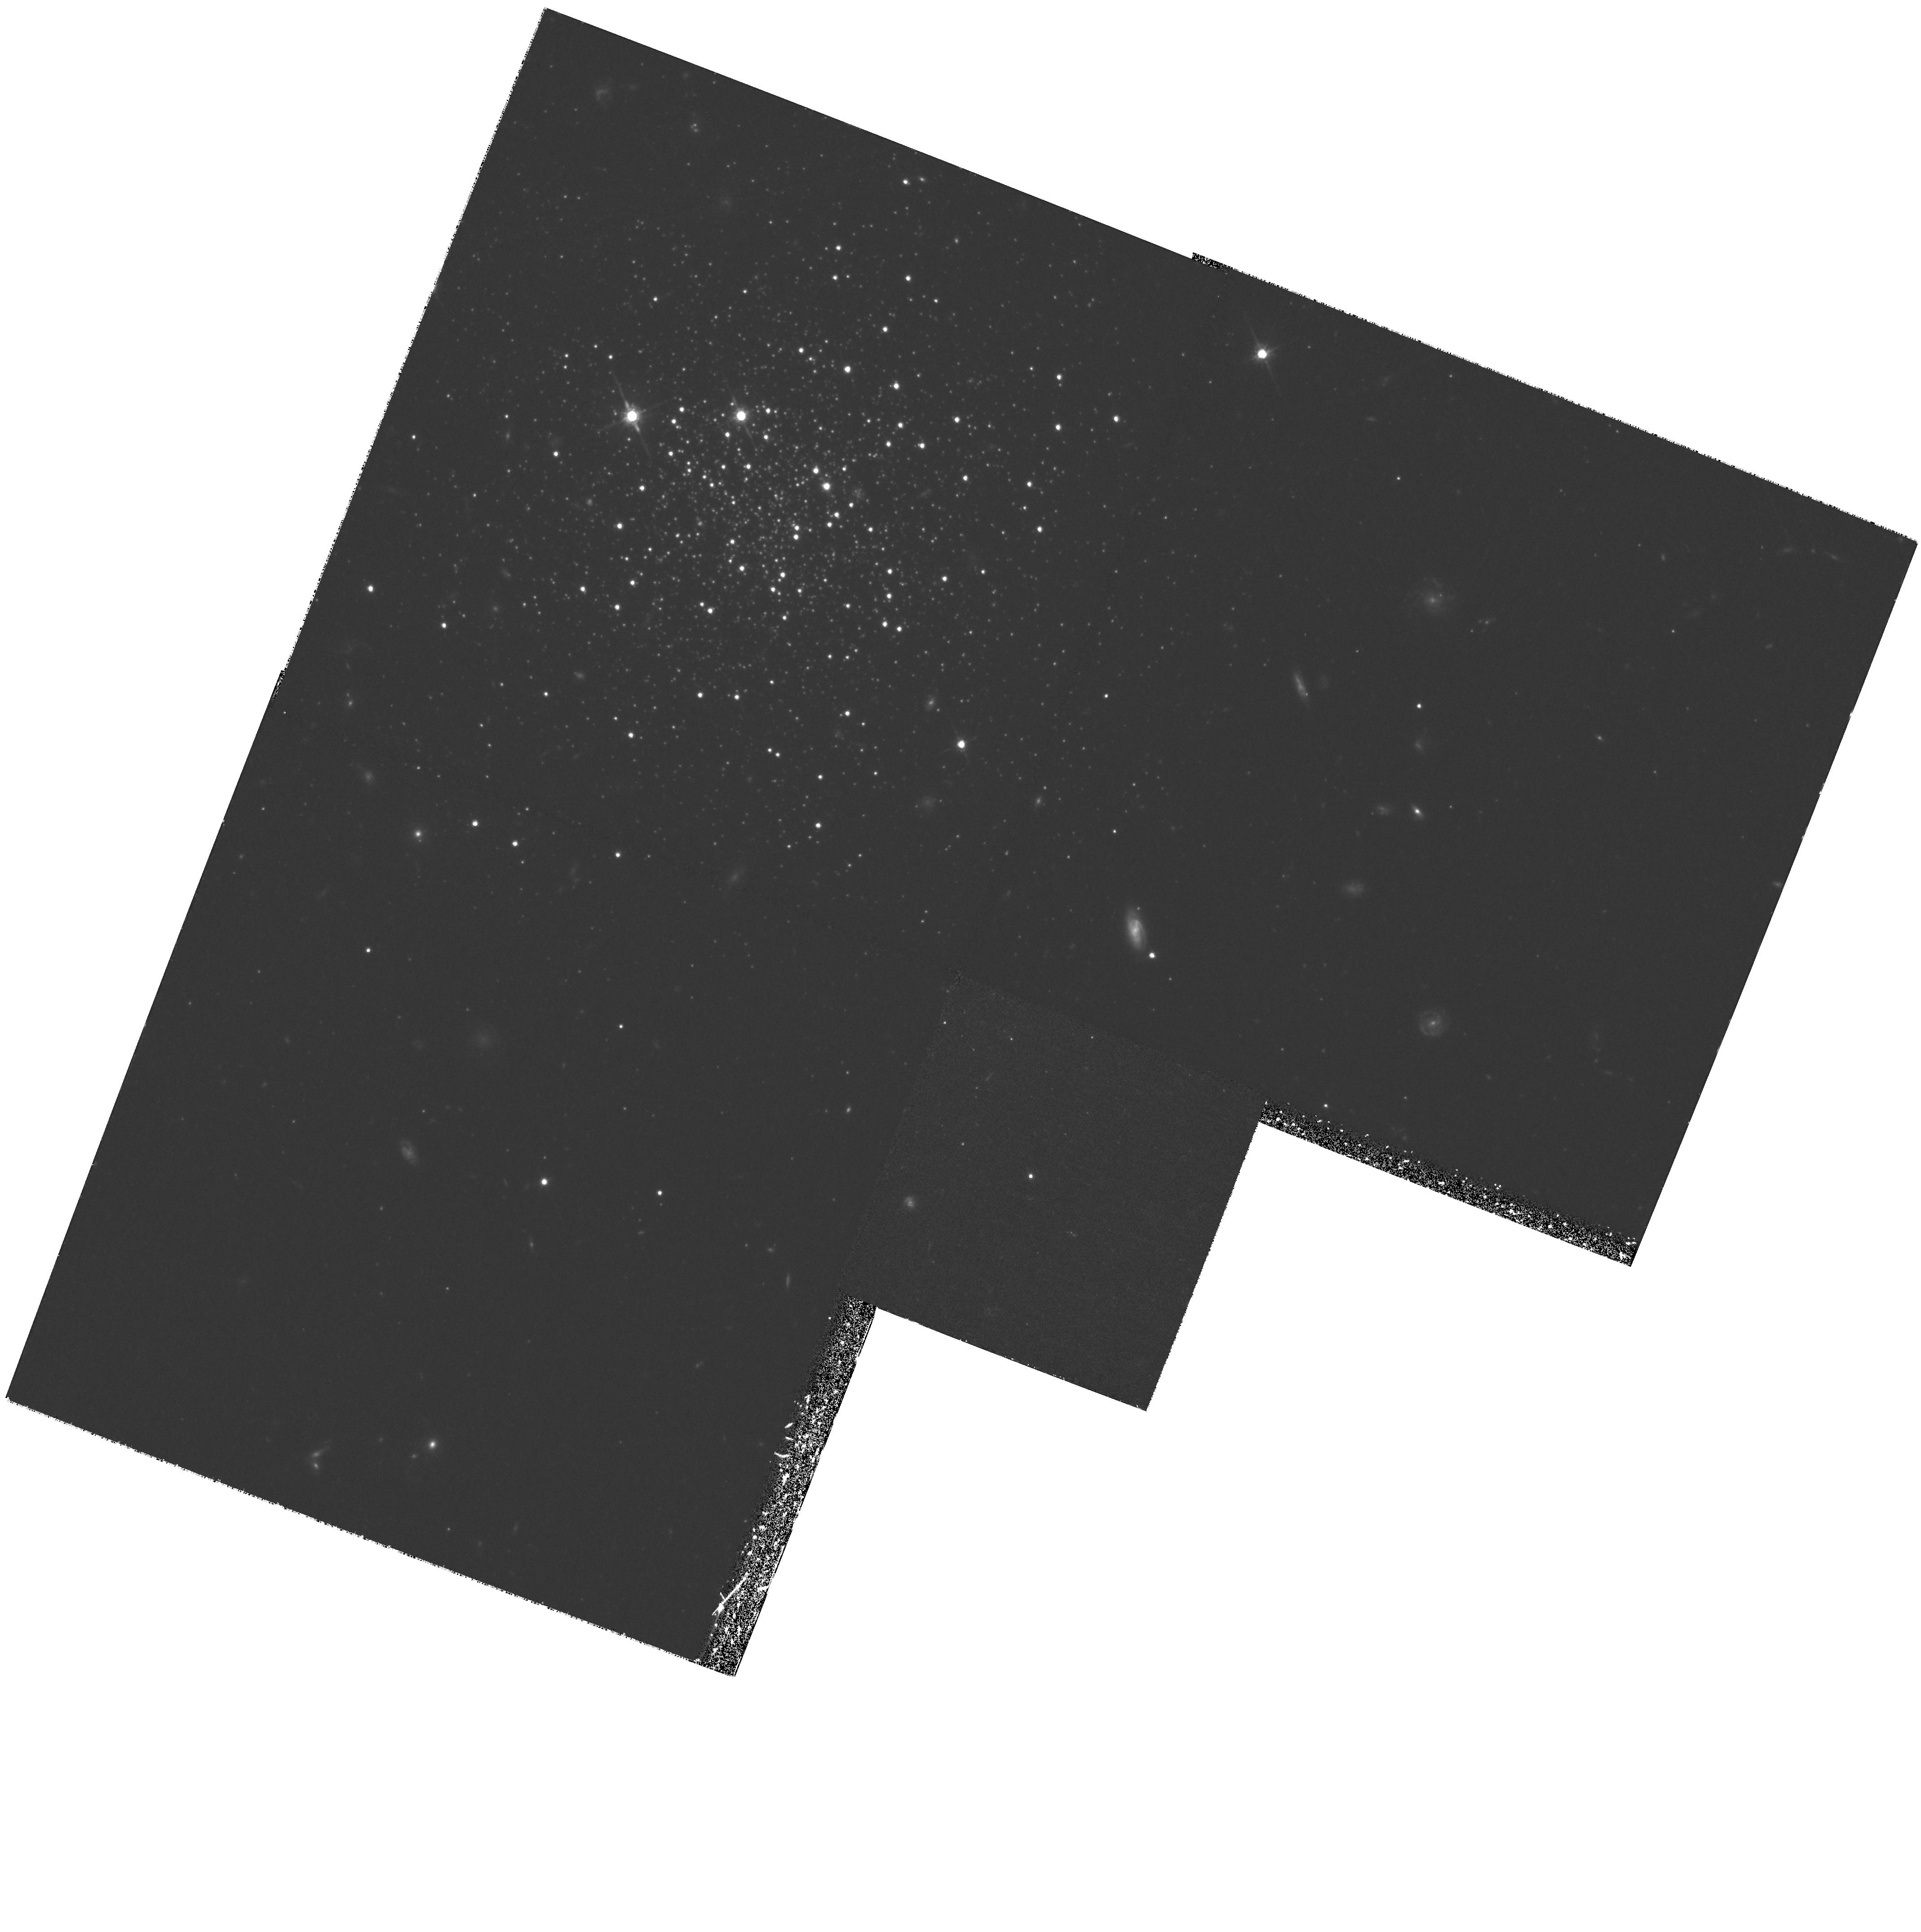
Target: AM1. Instrument: WFPC2/PC. Filter: F814W. Exposure: 1.5 h. Observation ID: hst_6512_02_wfpc2_pc_f814w_u4ex02

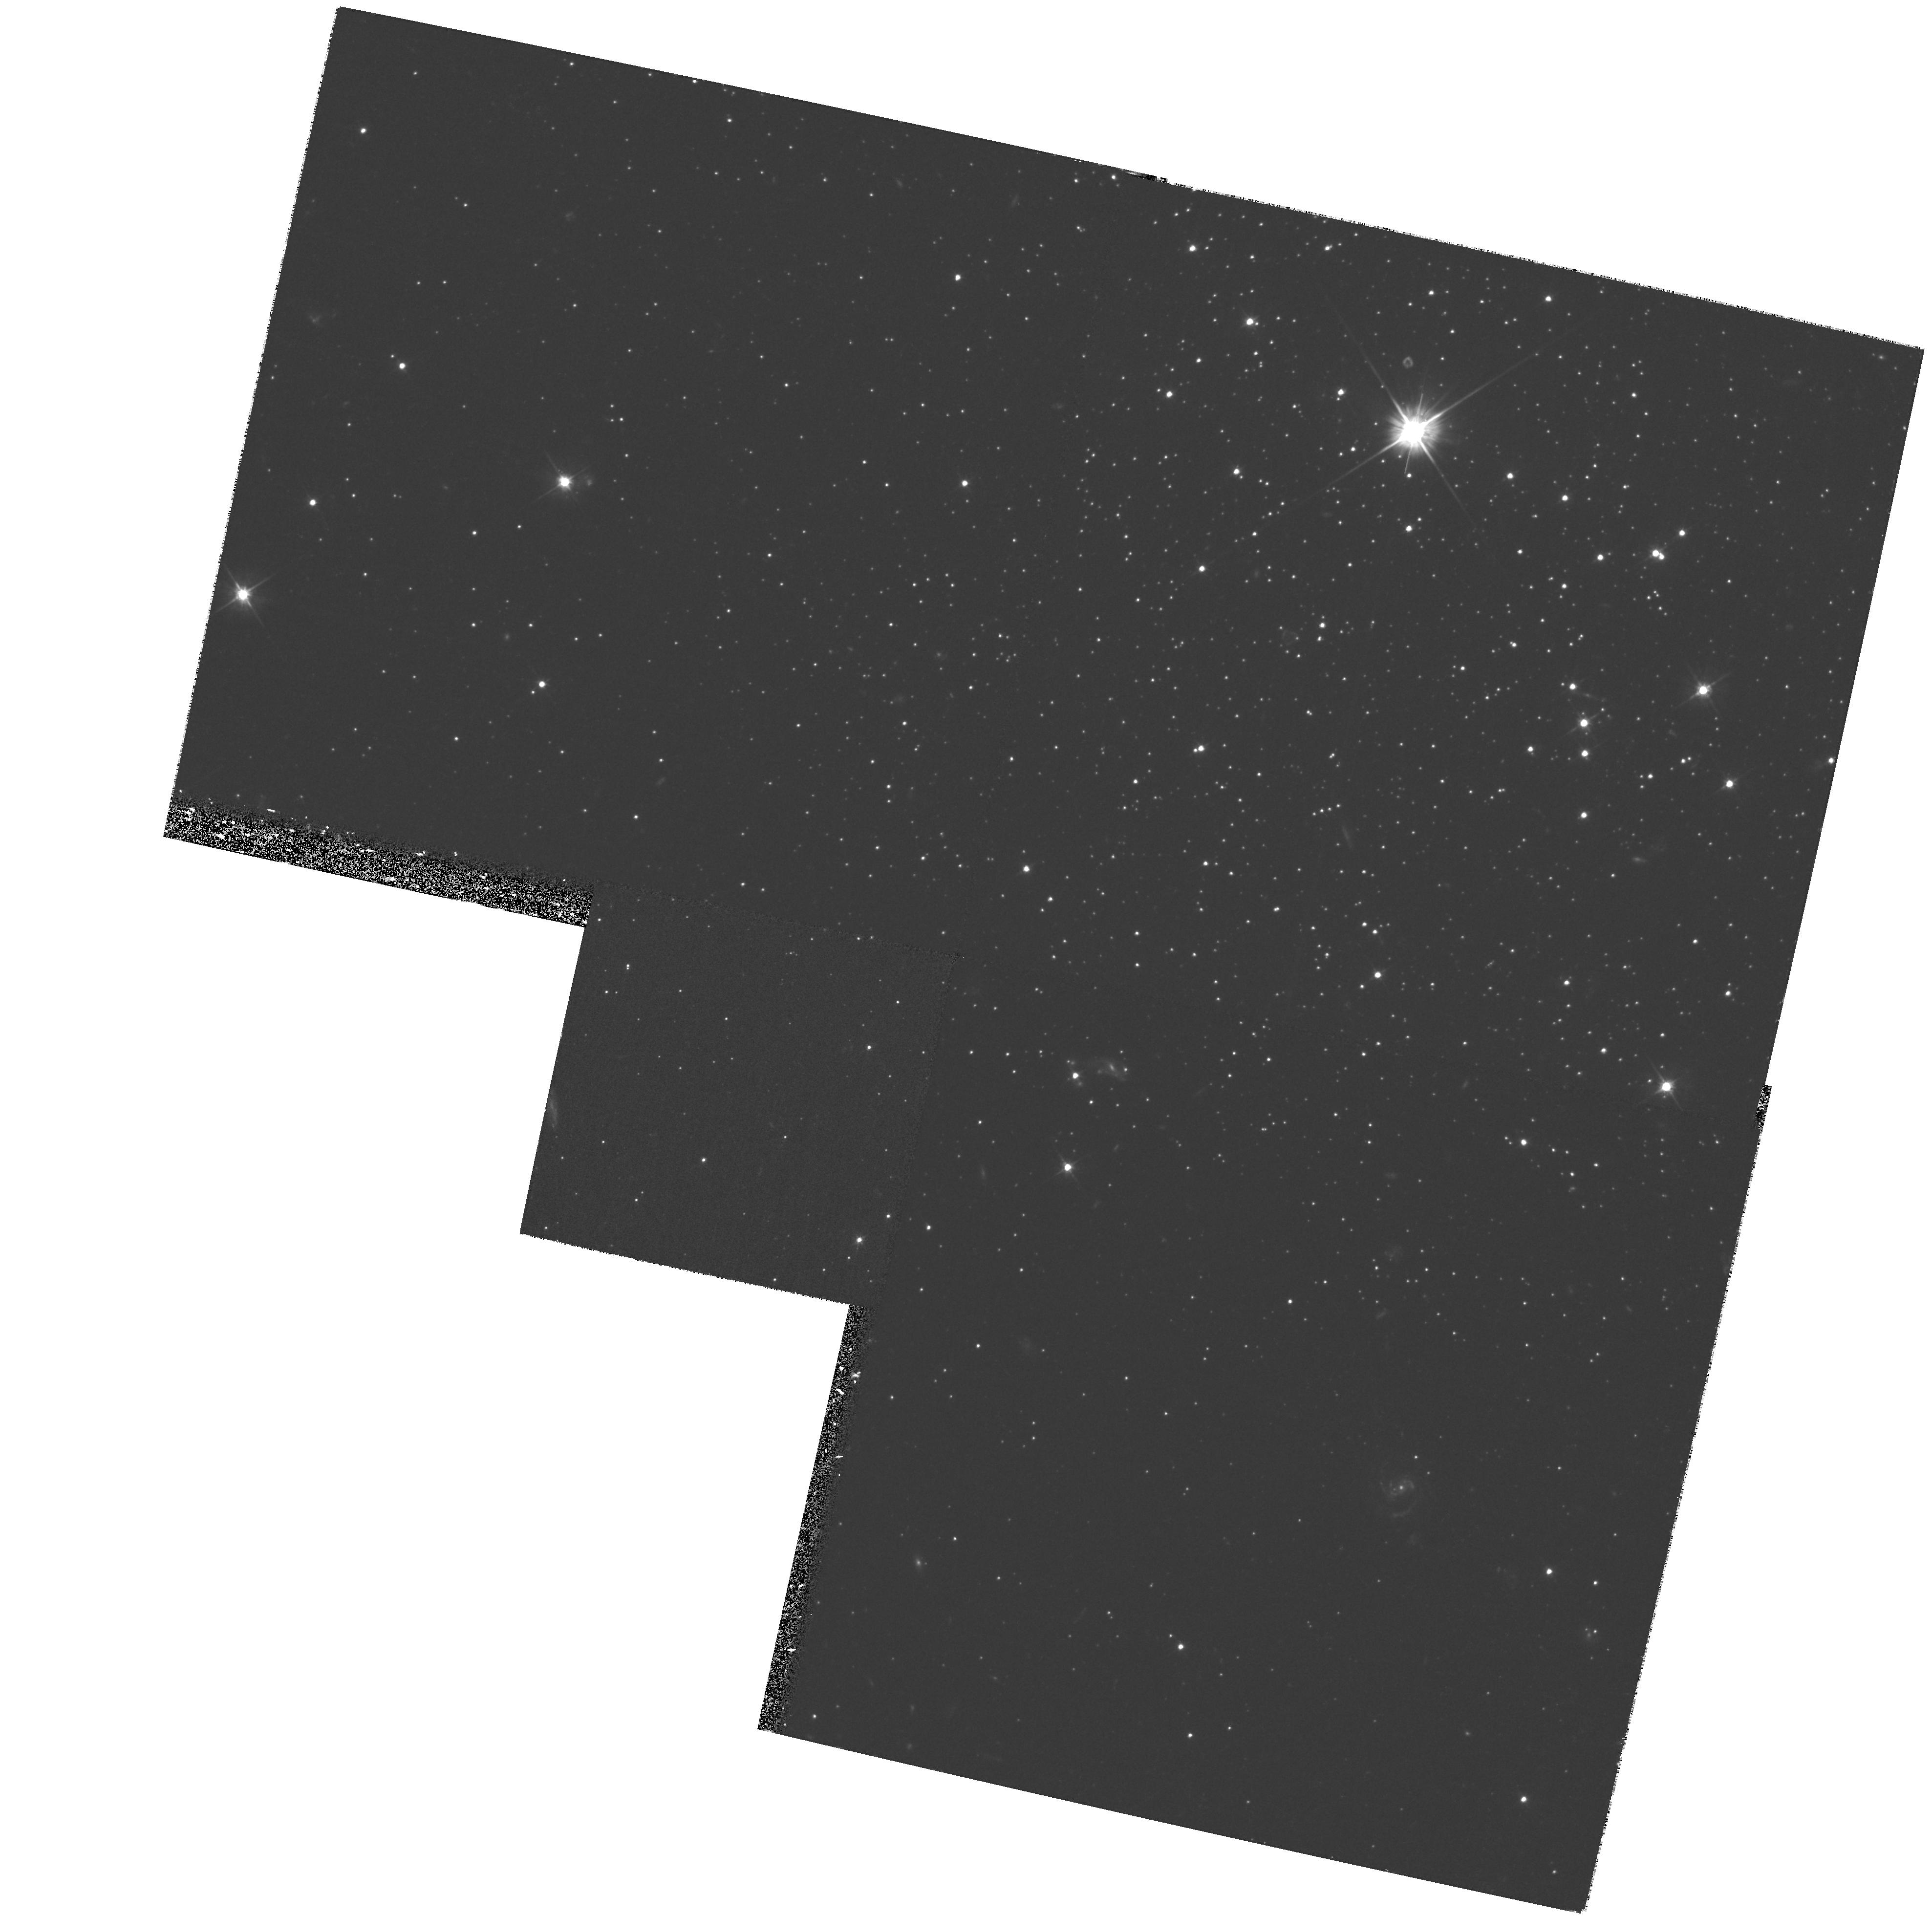
Target: PAL14. Instrument: WFPC2/PC. Filter: F555W. Exposure: 1.2 h. Observation ID: hst_6512_1a_wfpc2_pc_f555w_u4ex1a

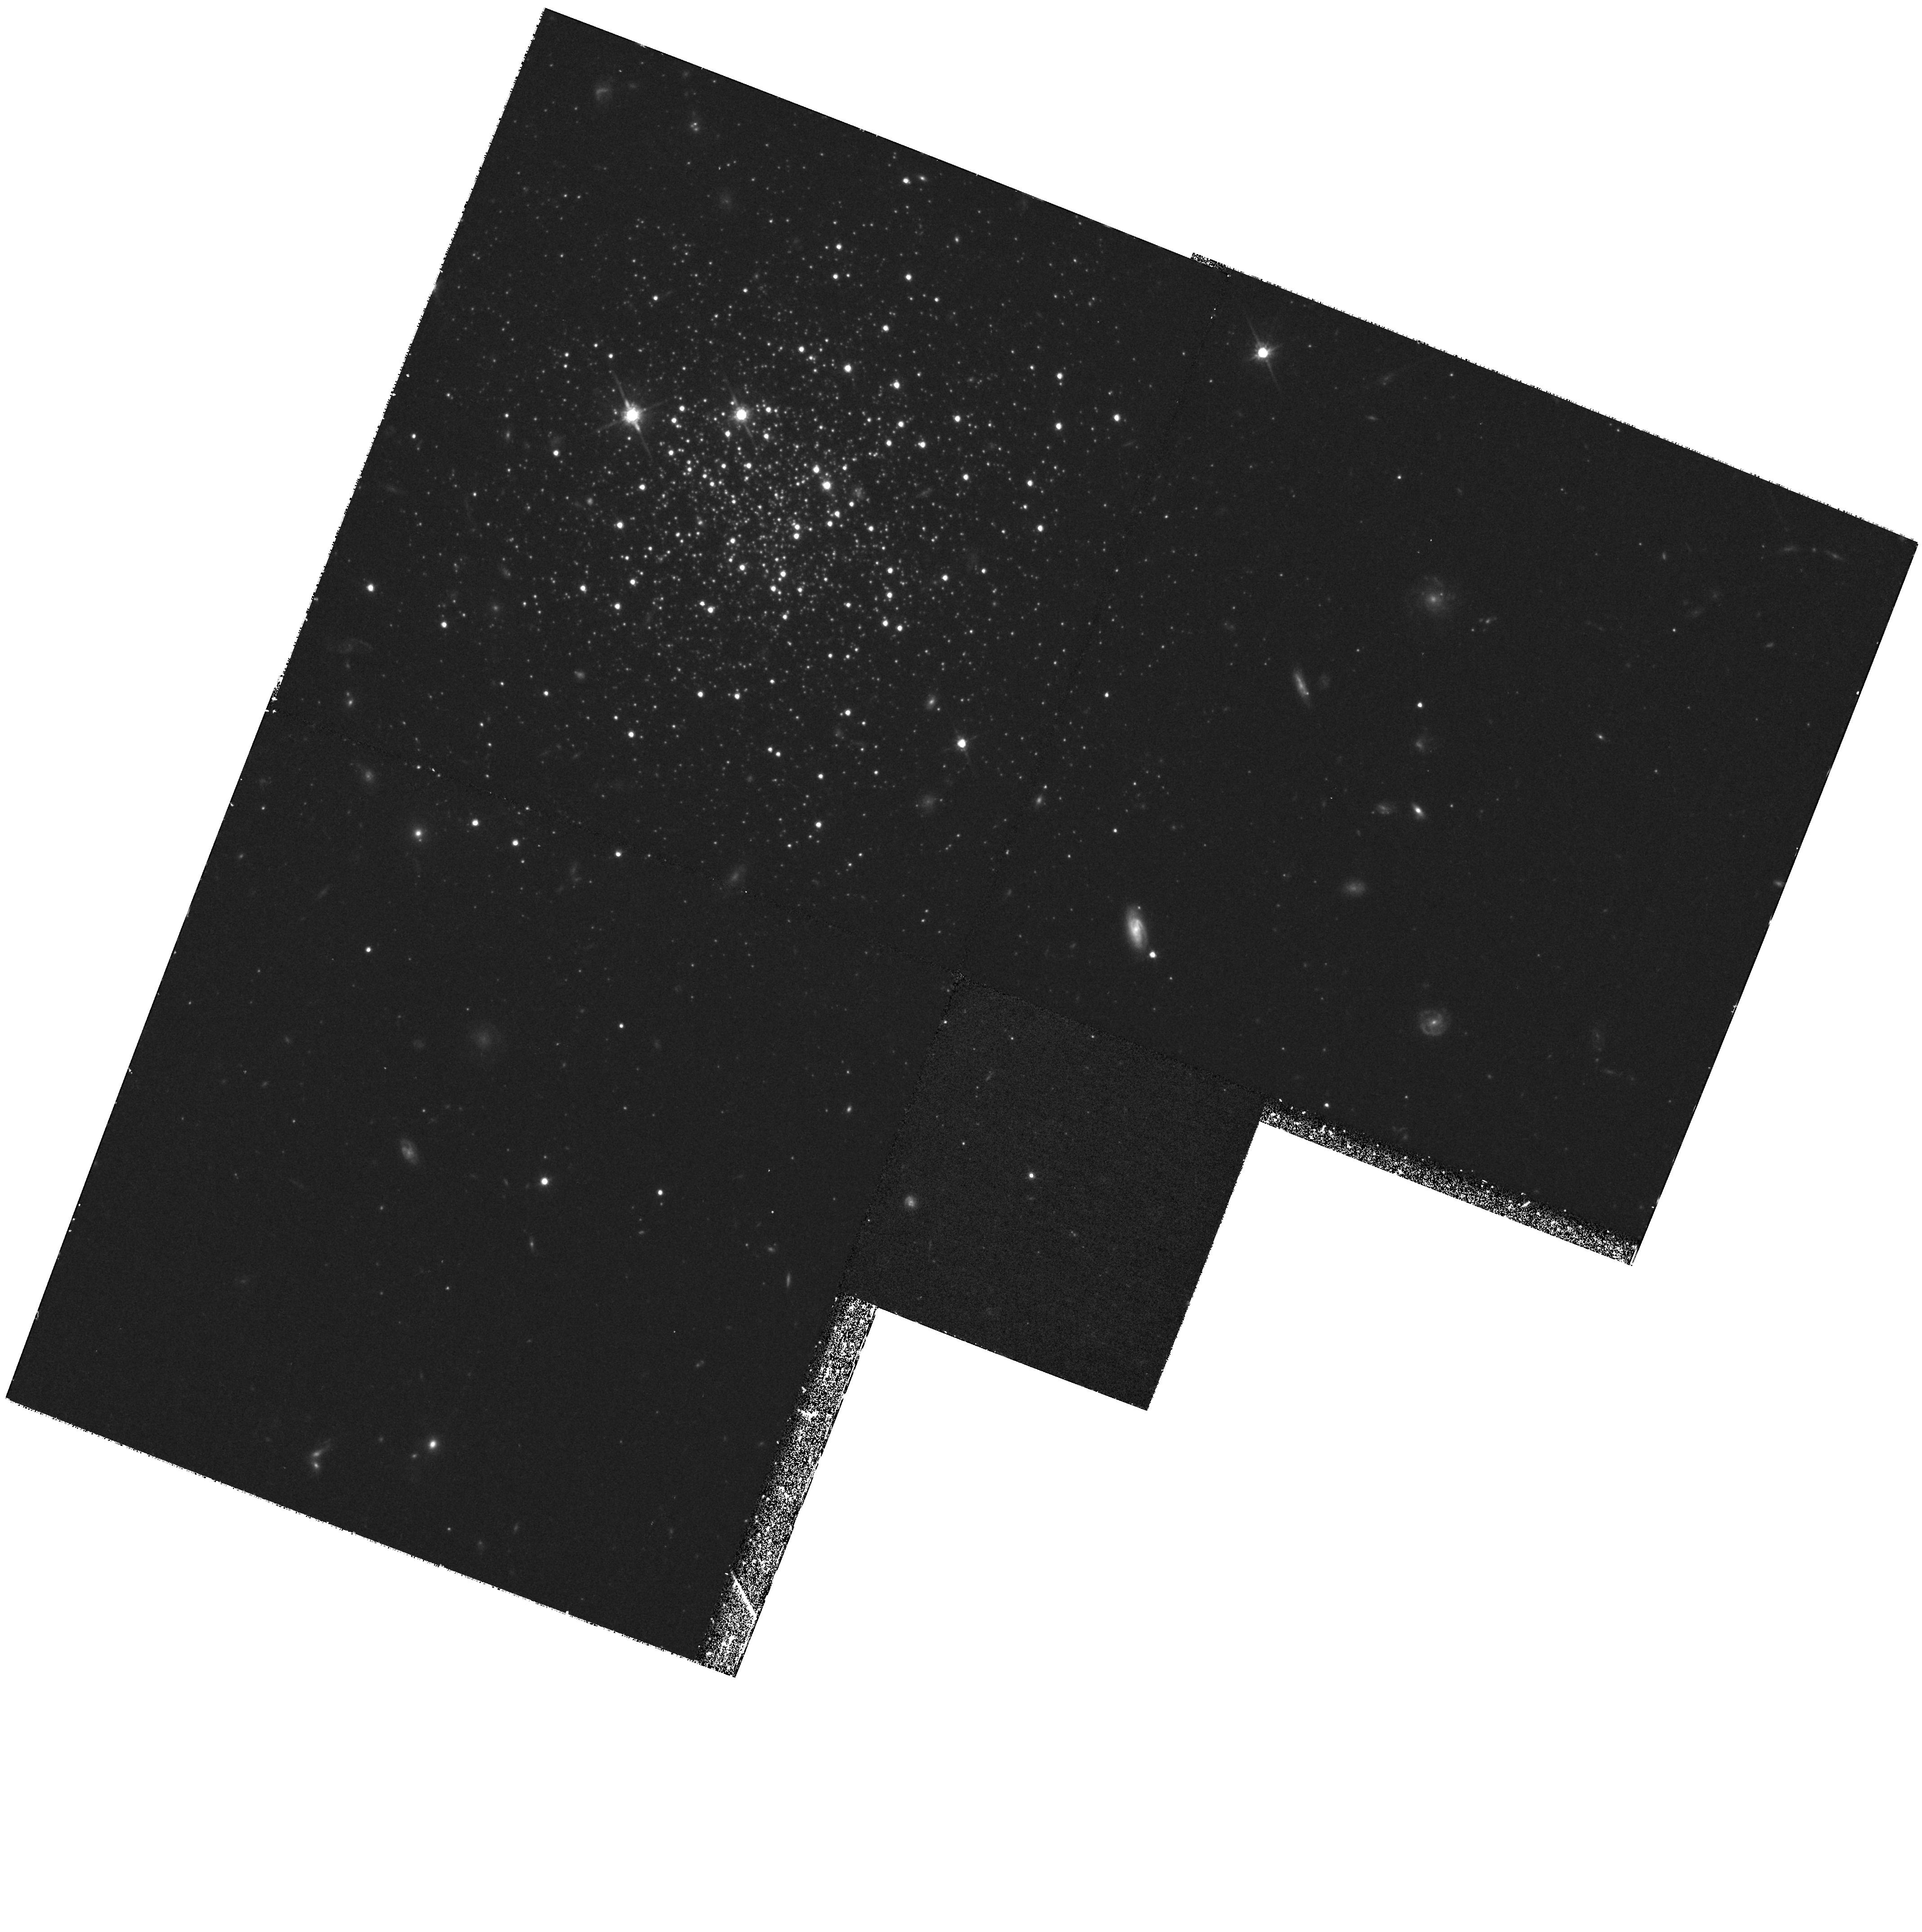
Target: AM1. Instrument: WFPC2/PC. Filter: F814W. Exposure: 1.2 h. Observation ID: hst_6512_03_wfpc2_pc_f814w_u4ex03

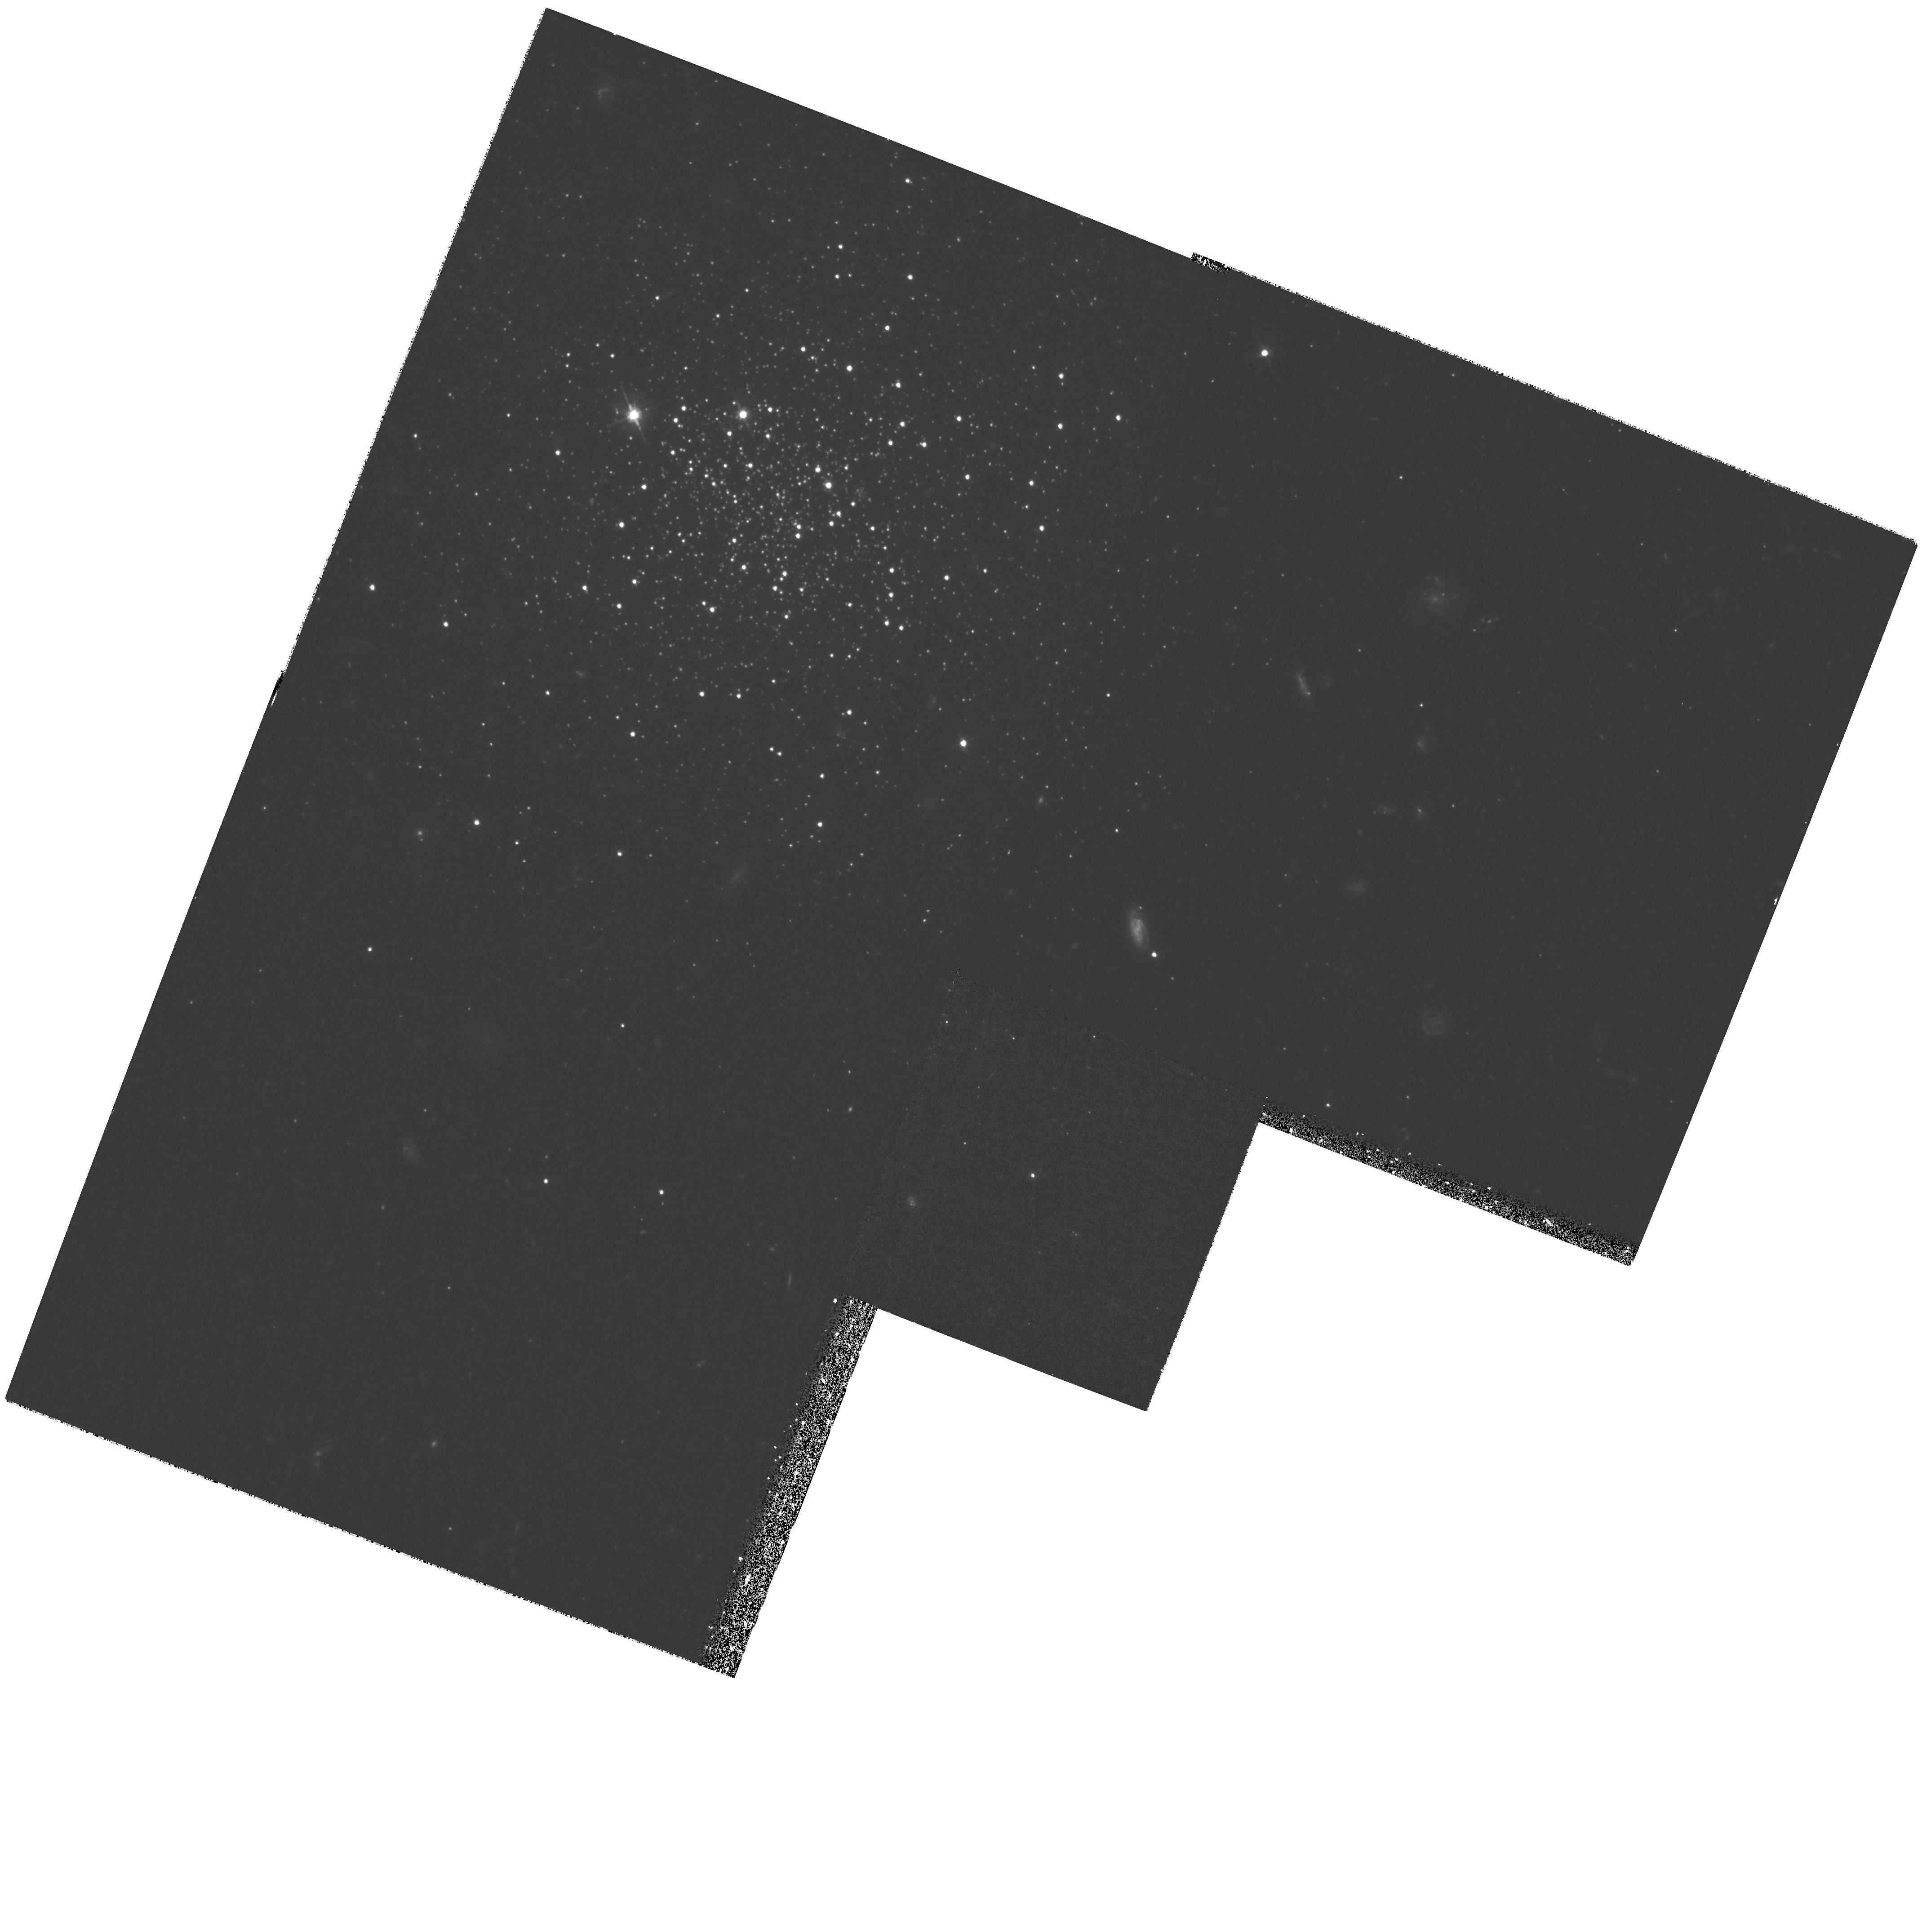
Target: AM1. Instrument: WFPC2/PC. Filter: F555W. Exposure: 1.2 h. Observation ID: hst_6512_2a_wfpc2_pc_f555w_u4ex2a

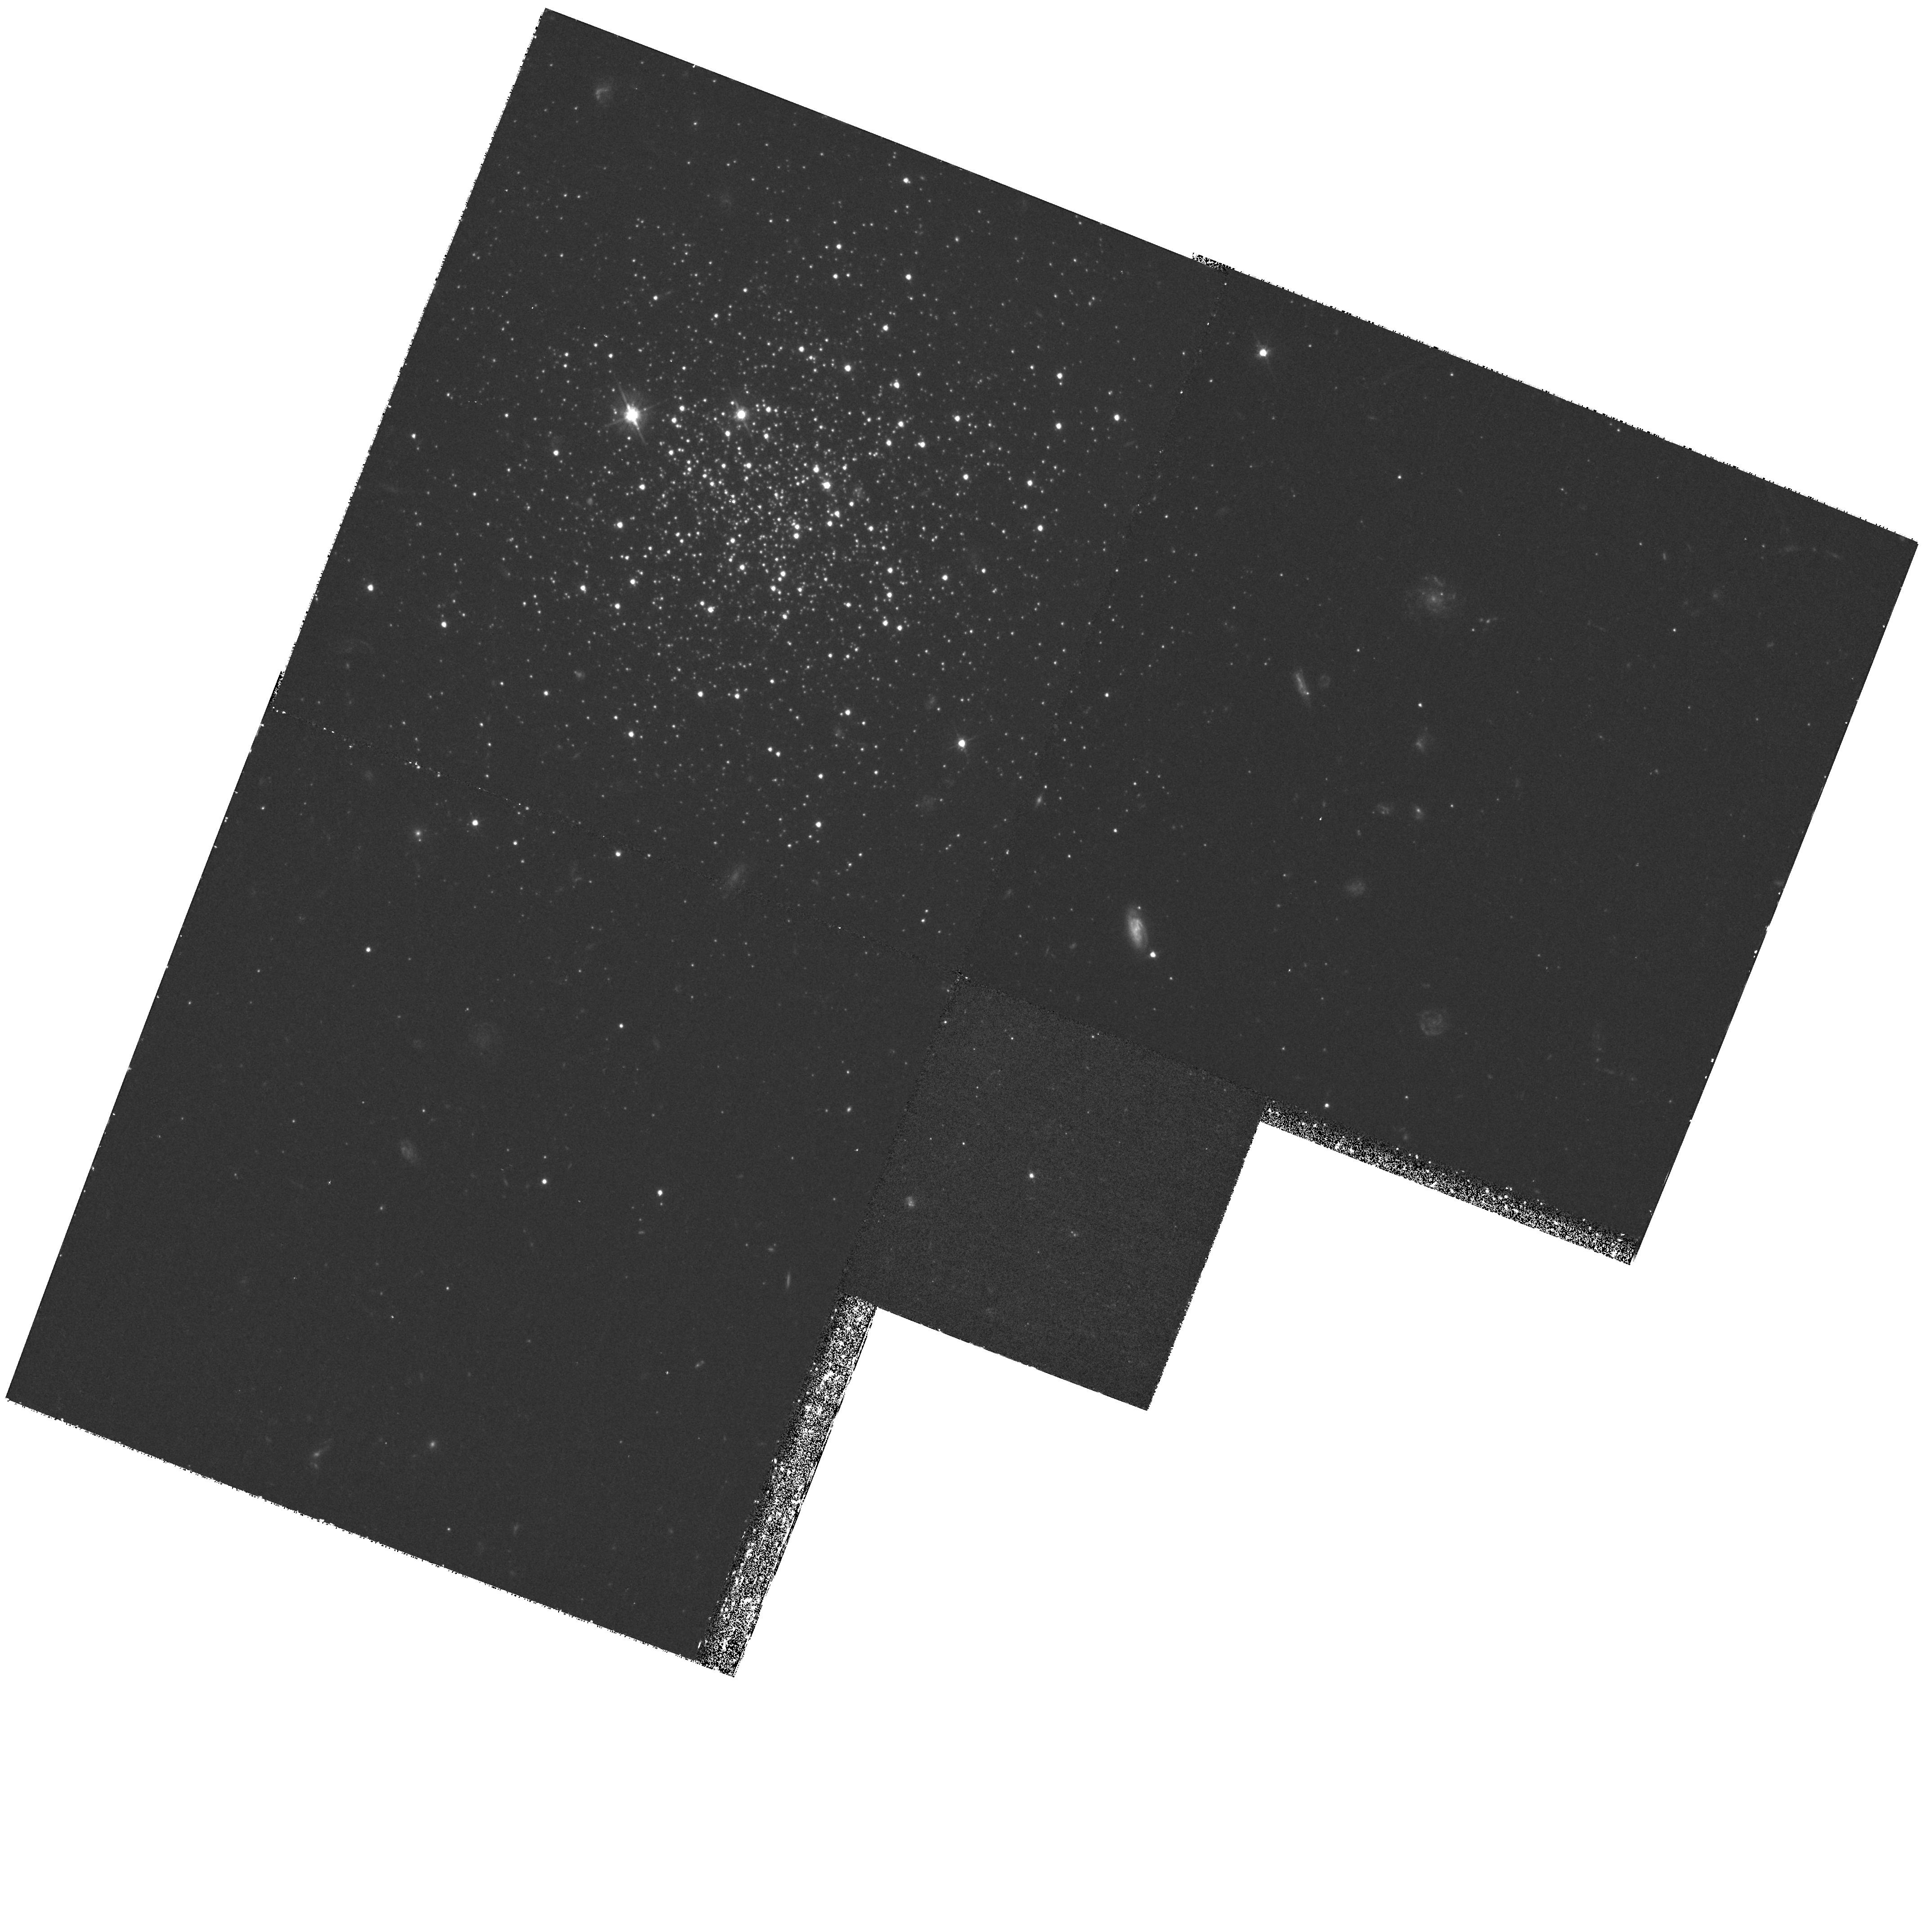
Target: AM1. Instrument: WFPC2/PC. Filter: F555W. Exposure: 1 h. Observation ID: hst_6512_03_wfpc2_pc_f555w_u4ex03

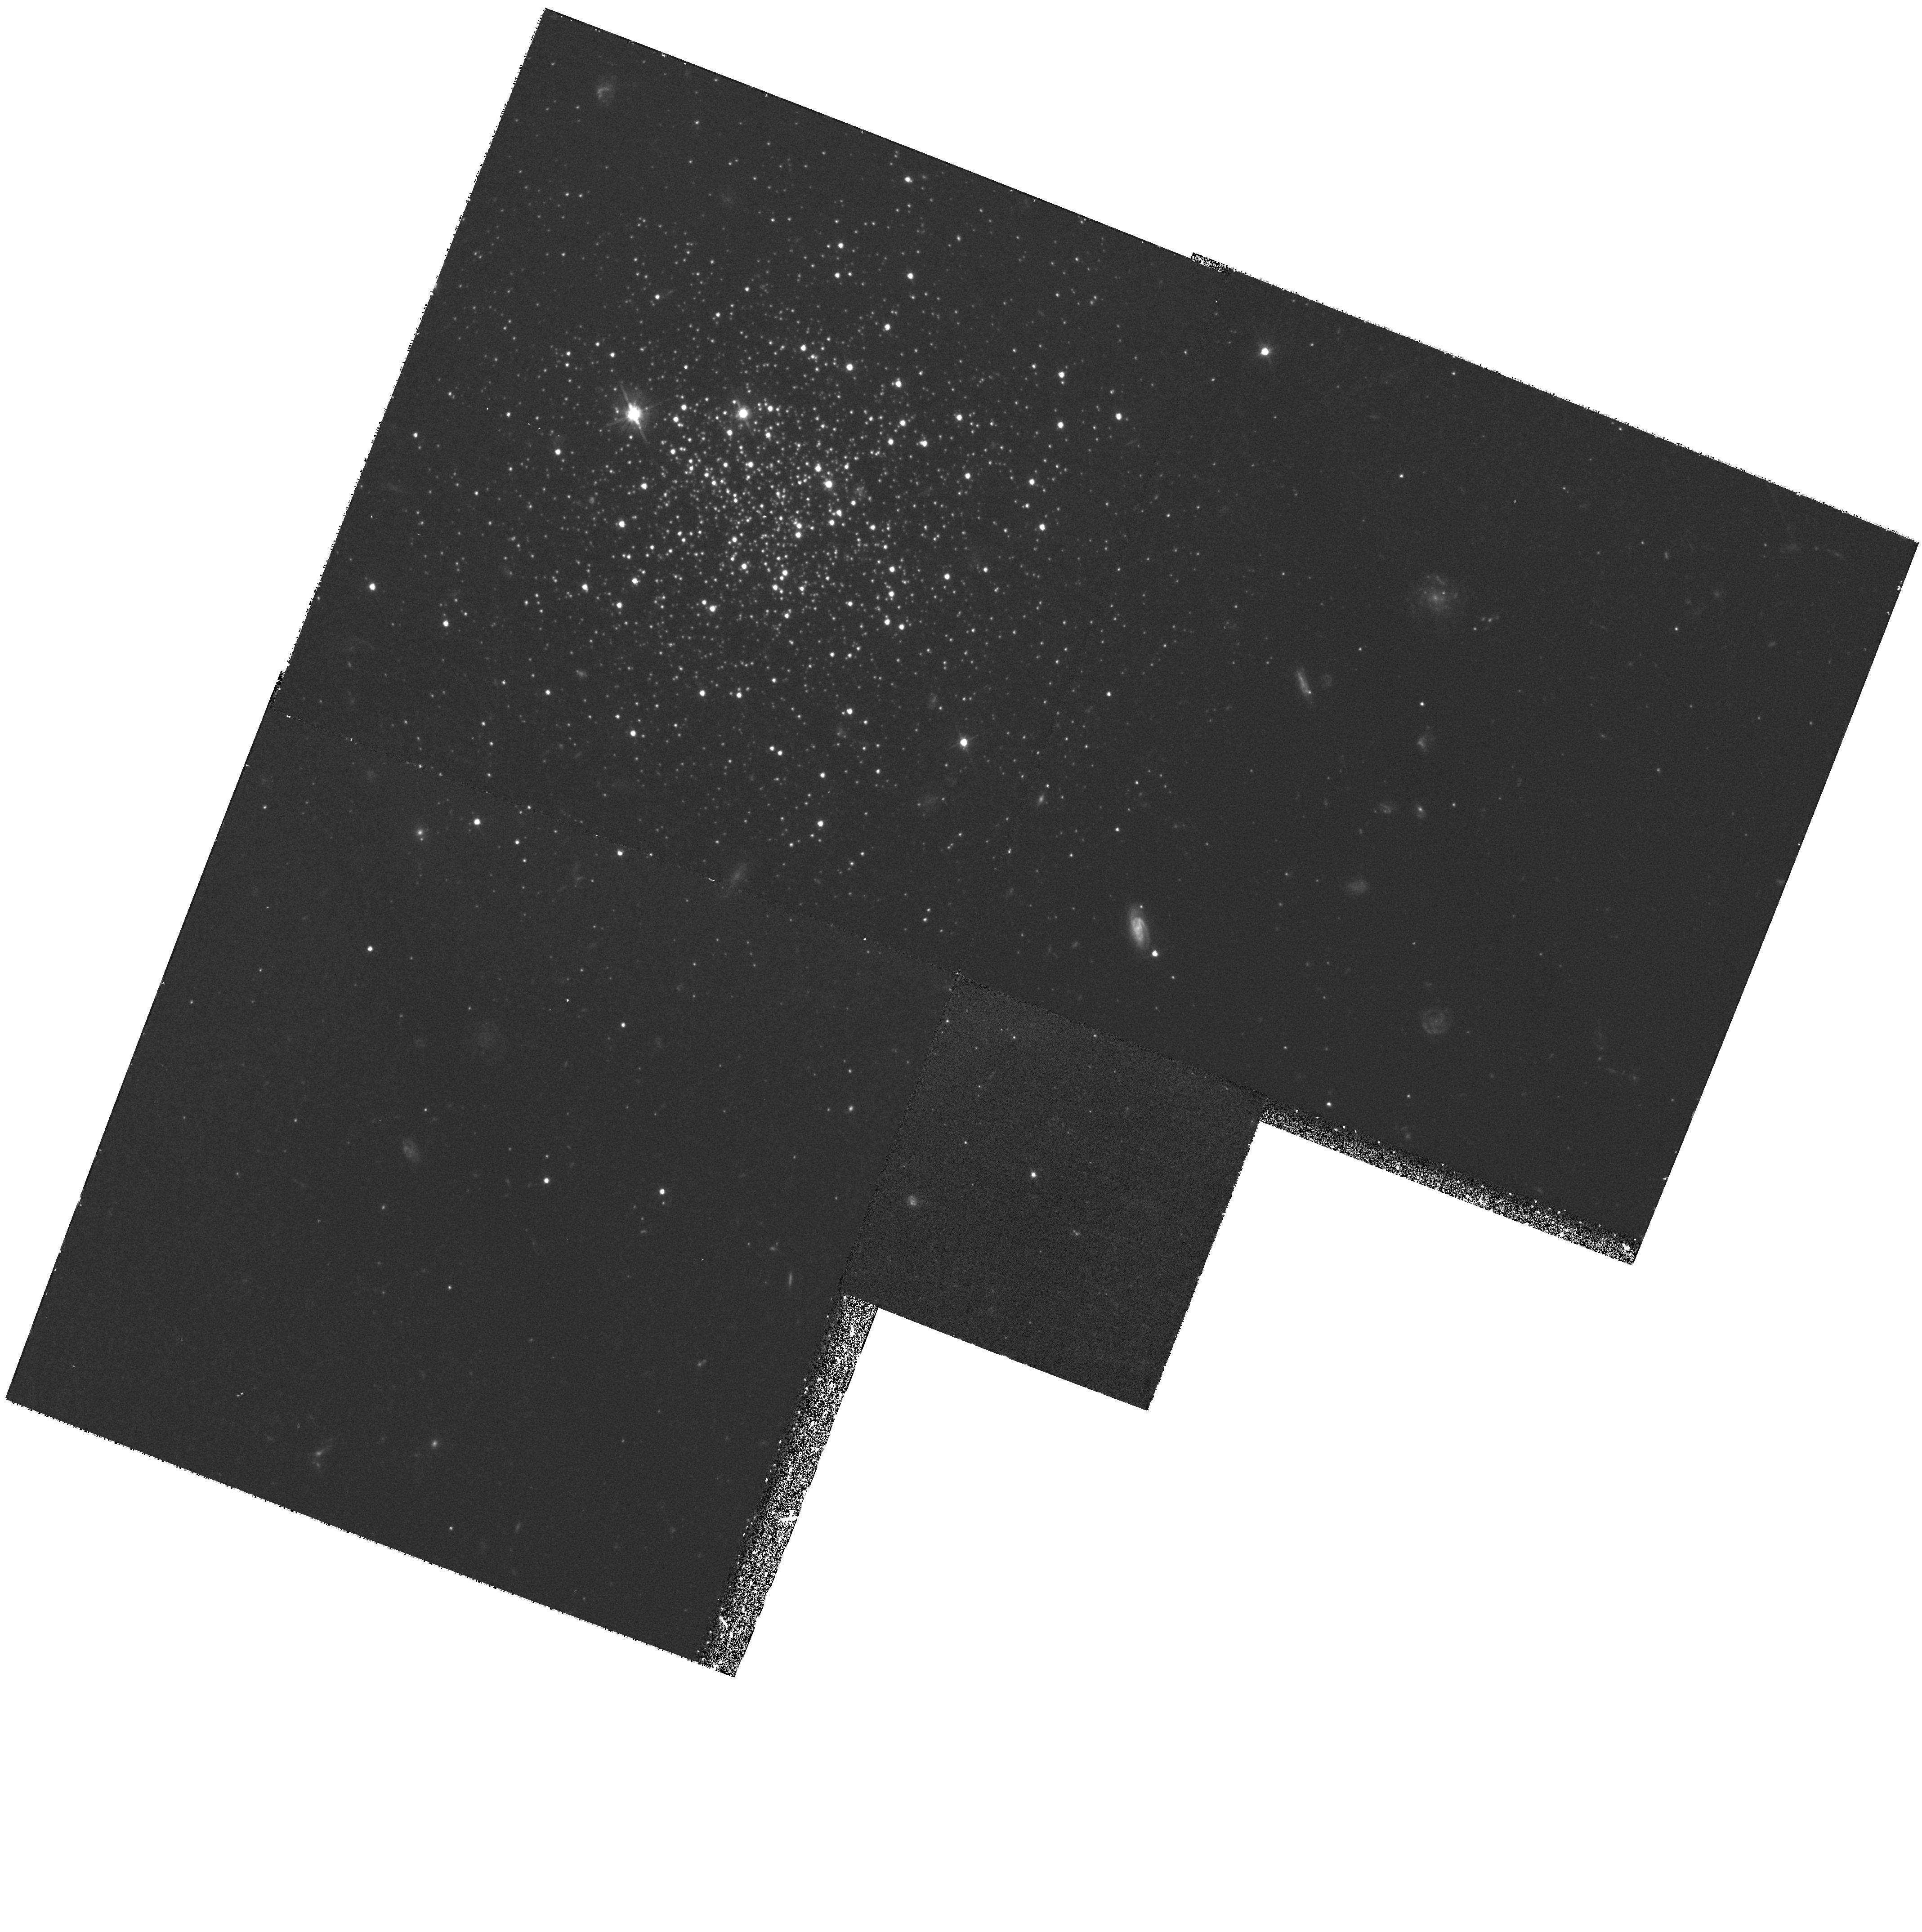
Target: AM1. Instrument: WFPC2/PC. Filter: F555W. Exposure: 1.1 h. Observation ID: hst_6512_3a_wfpc2_pc_f555w_u4ex3a

The Formation of the Galaxy: Completing the Age Profile of the Outer Halo Globular Clusters (PI: Hesser, James E.)

We propose to measure the ages of the globular clusters AM 1 and Pal 14, located in the distant halo of the Milky Way, by obtaining color-magnitude photometry to ~ 3 magnitudes below their main-sequence turnoffs (V_lim ~eq 27.5) and making a differential comparison with nearby globular clusters of similar metallicity. AM 1 and Pal 14 are two of the six known globular clusters with Galactocentric distances R_G > 60 kpc. We have already observed three of the other objects (NGC 2419, Pal 3, and Pal 4) during Cycle 4 and a fourth (Eridanus) in Cycle 5. The quality of our Cycle 4 results has exceeded all expectations. The proposed Cycle 6 observations of AM 1 and Pal 14 will complete the mapping of the ages of all known far-halo clusters relative to the nearby globulars (R_G~10 kpc) with a precision of < 1 Gyr. Comparison of these ages with those of clusters in the inner halo and bulge will be a major component of reconstructing the early Galactic formation history throughout the entire halo, as well as addressing the classical `second-parameter' problem with an entirely new level of data.